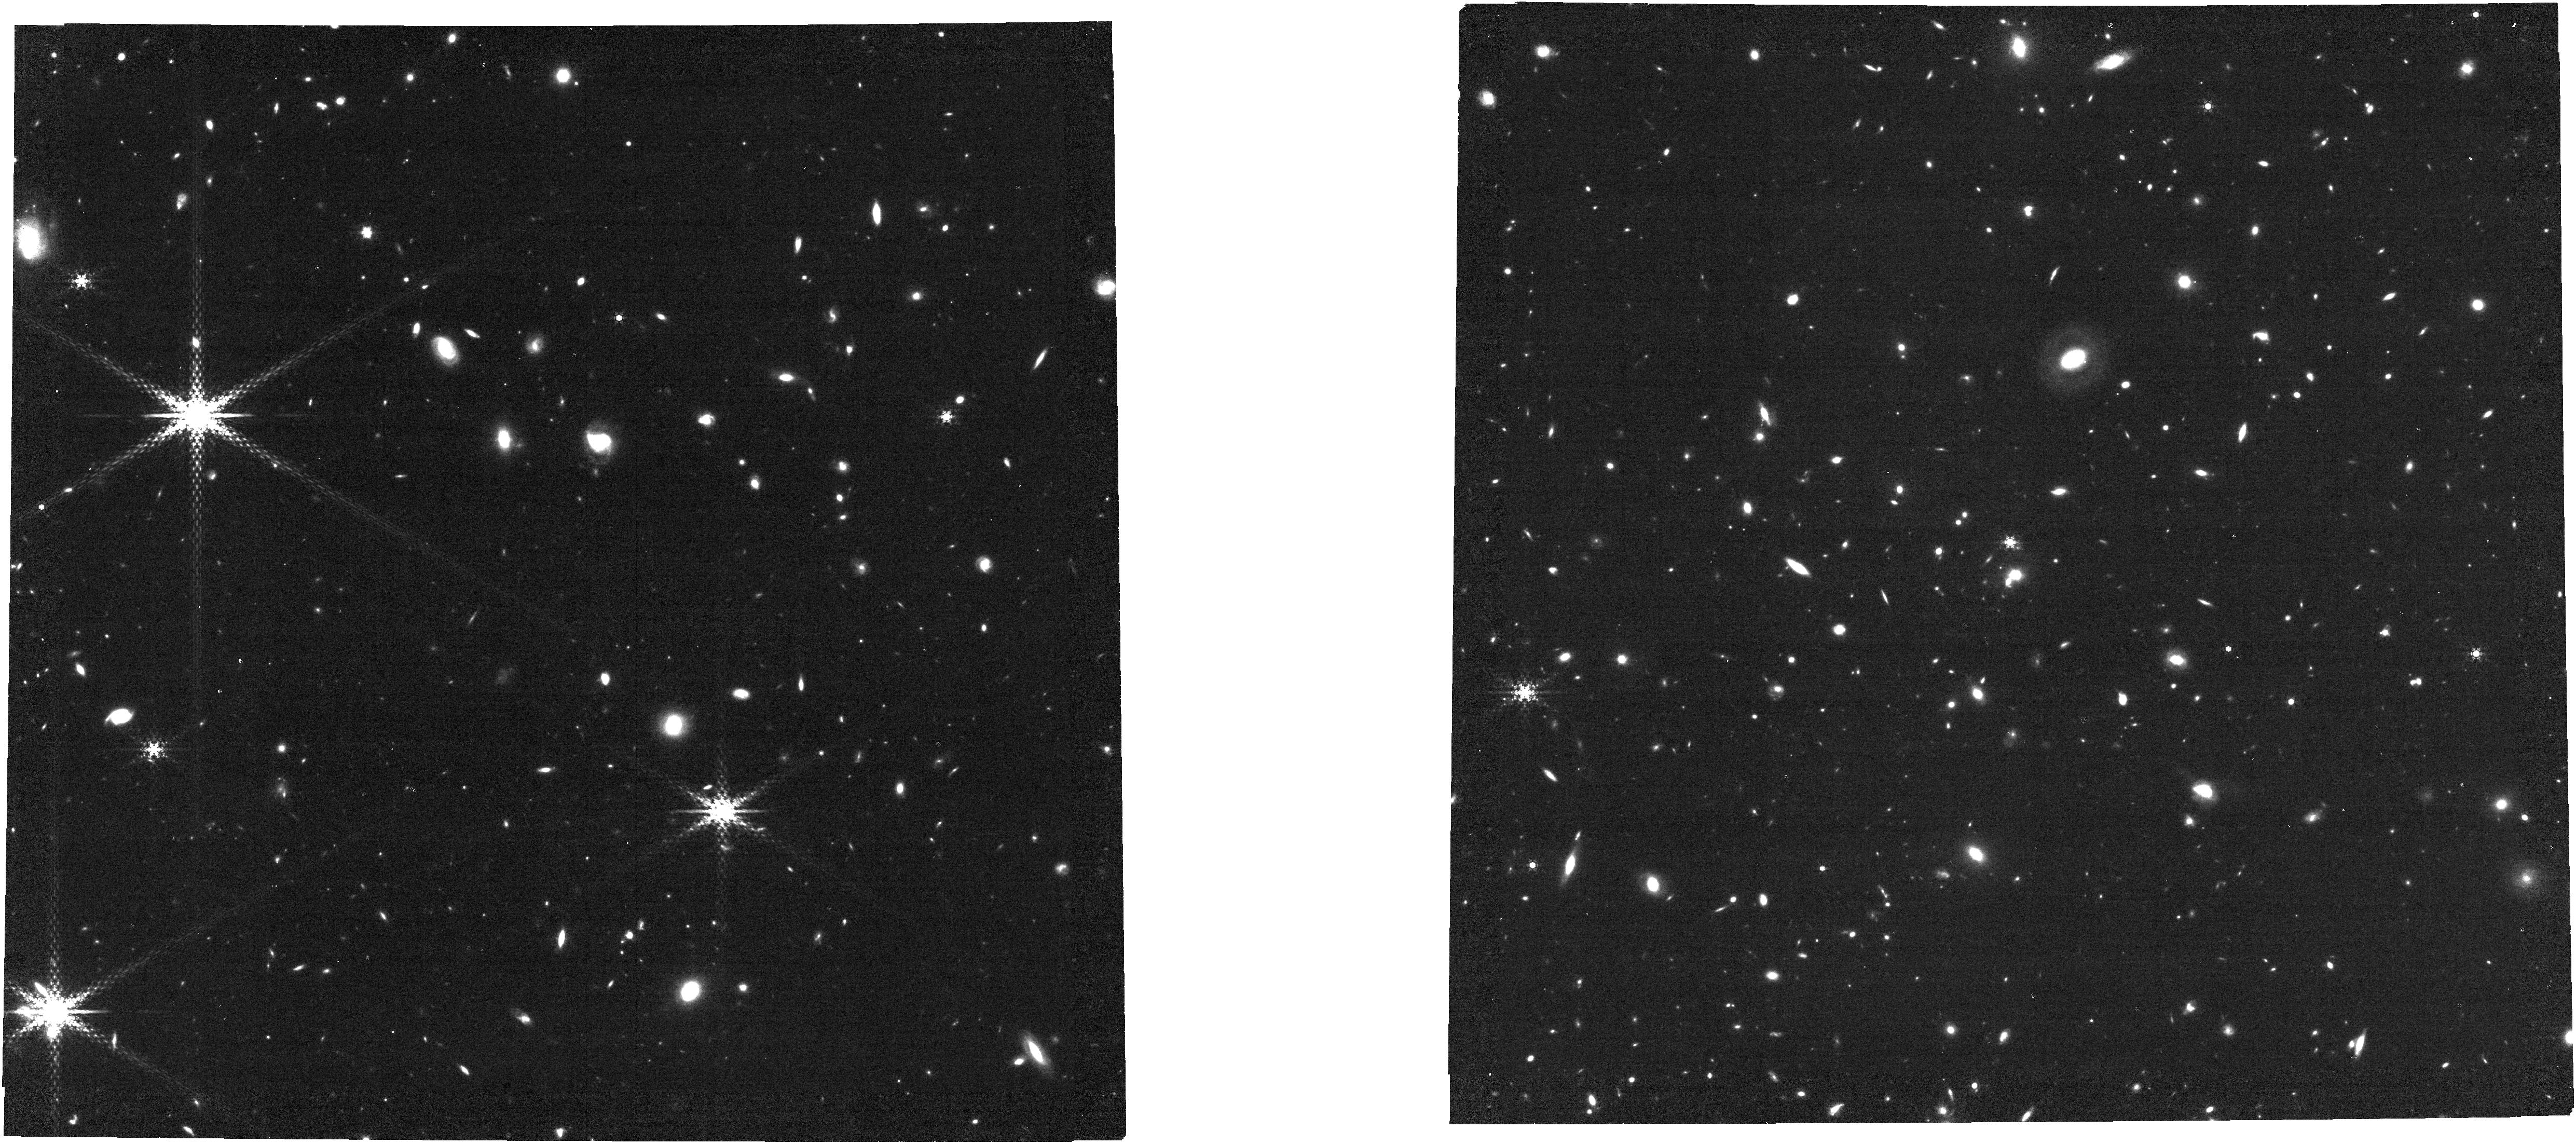
Target: LA-PEQUENA. Instrument: NIRCAM. Filter: F460M. Exposure: 49 min. Observation ID: jw02775-o001_t001_nircam_clear-f460m

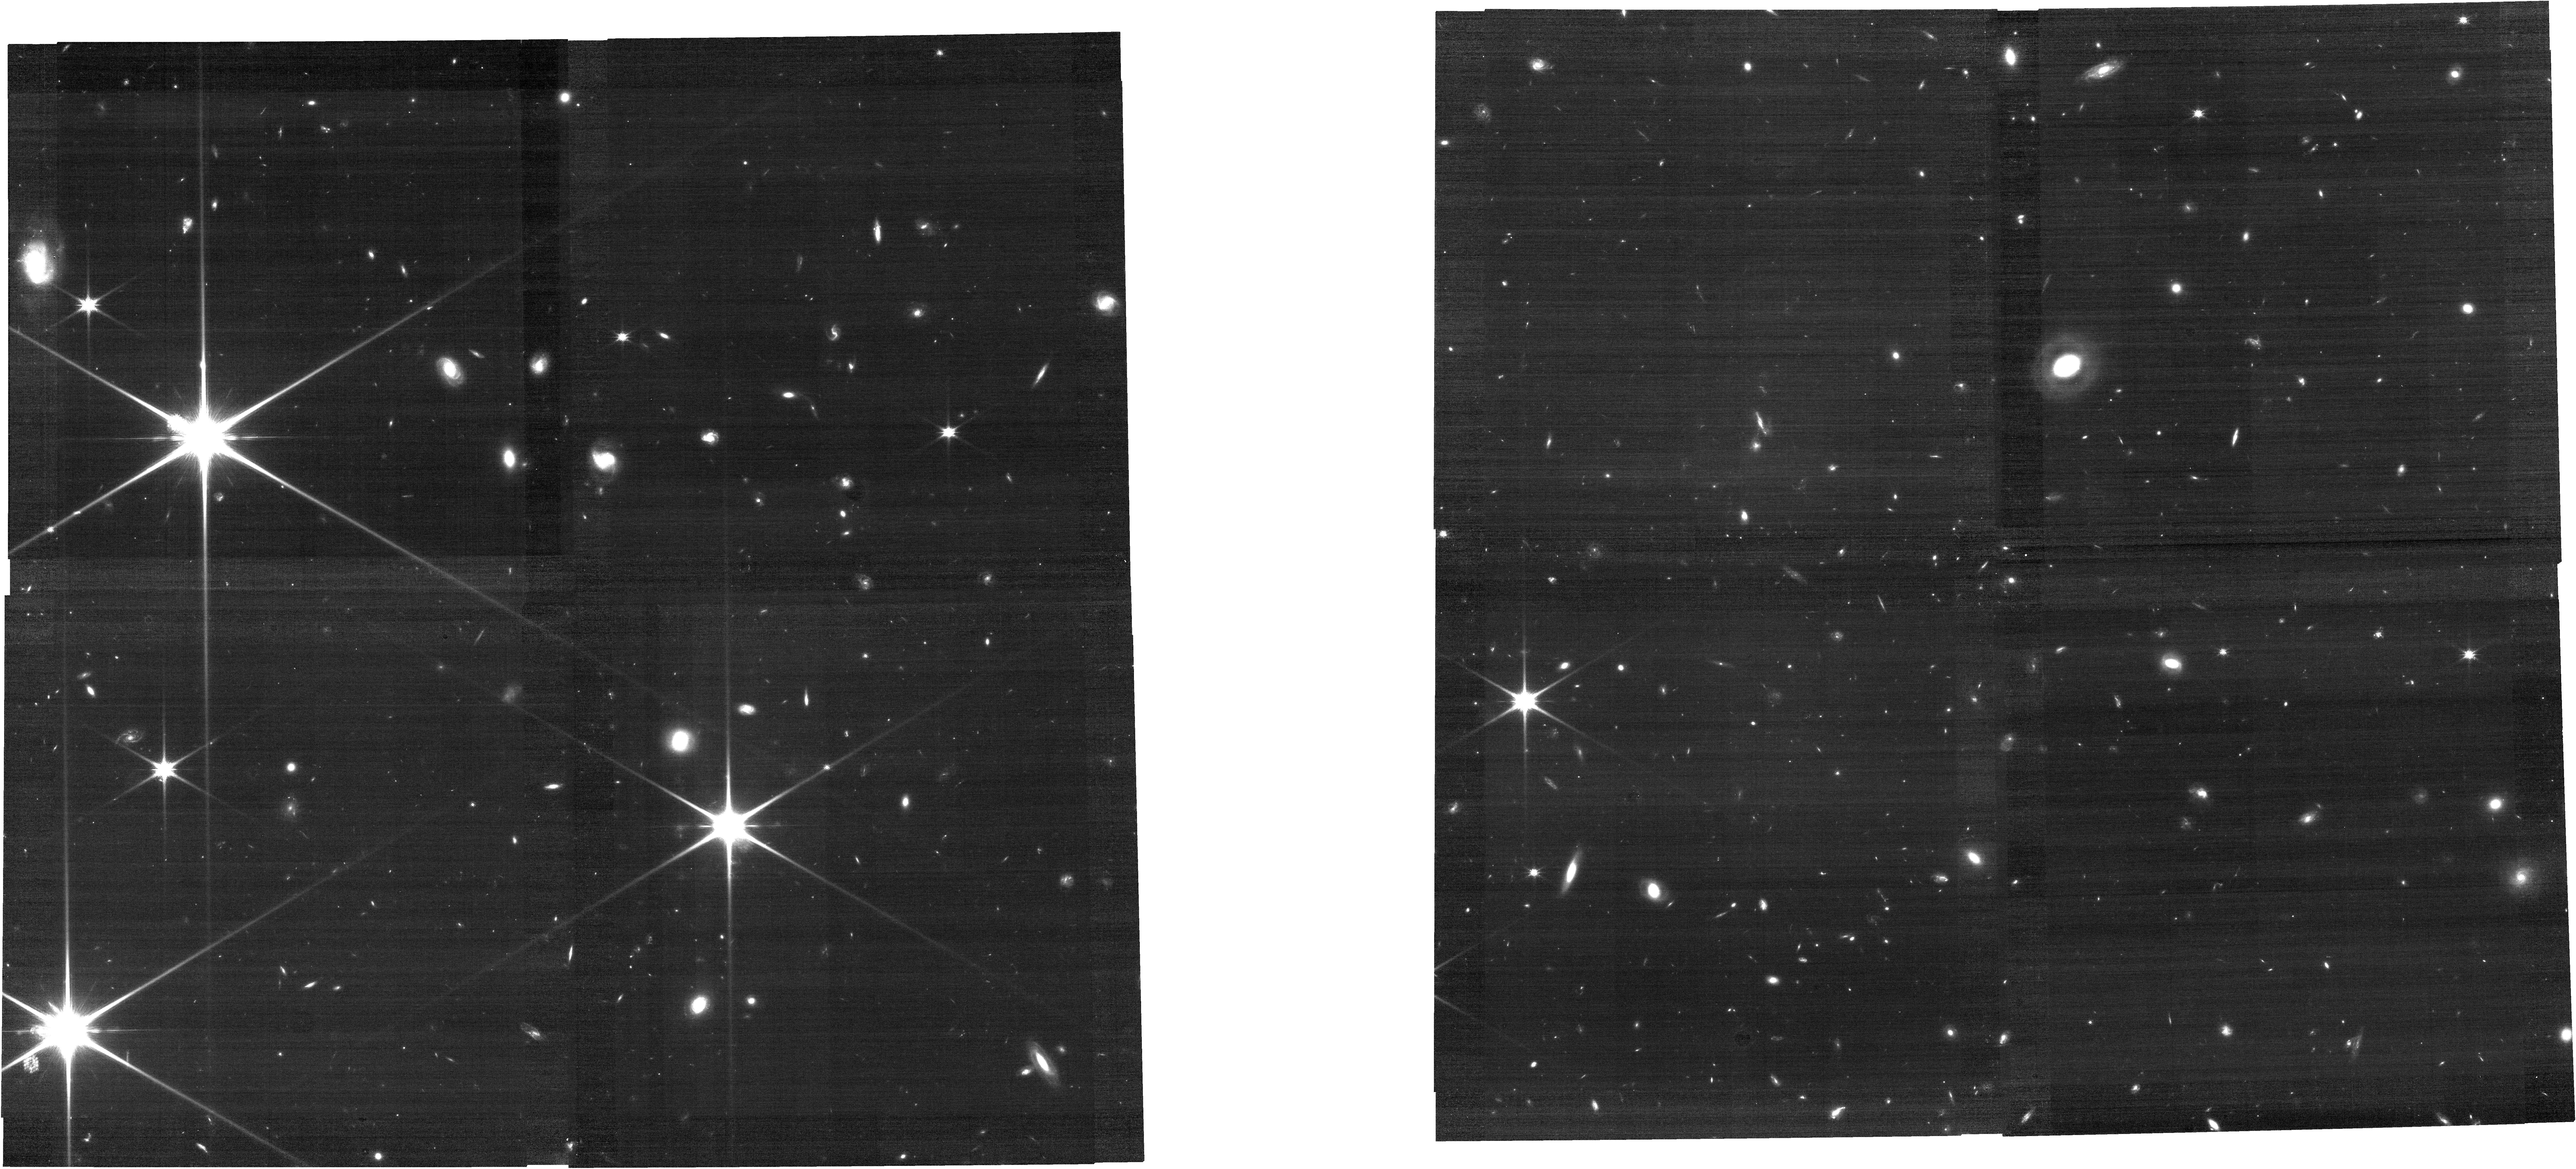
Target: LA-PEQUENA. Instrument: NIRCAM. Filter: F115W. Exposure: 21 min. Observation ID: jw02775-o001_t001_nircam_clear-f115w

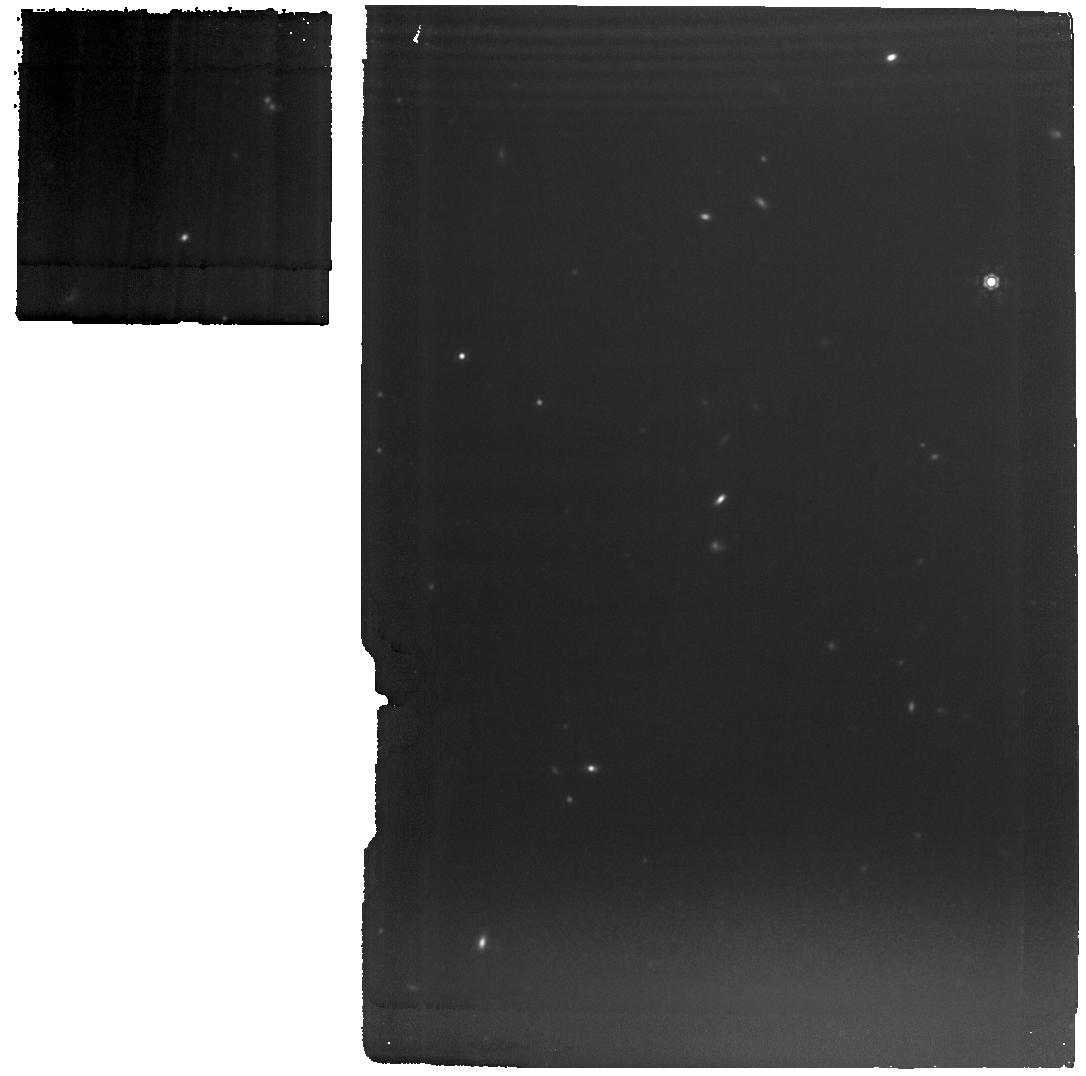
Target: LA-PEQUENA. Instrument: MIRI. Filter: F1280W. Exposure: 1.8 h. Observation ID: jw02775-o001_t001_miri_f1280w

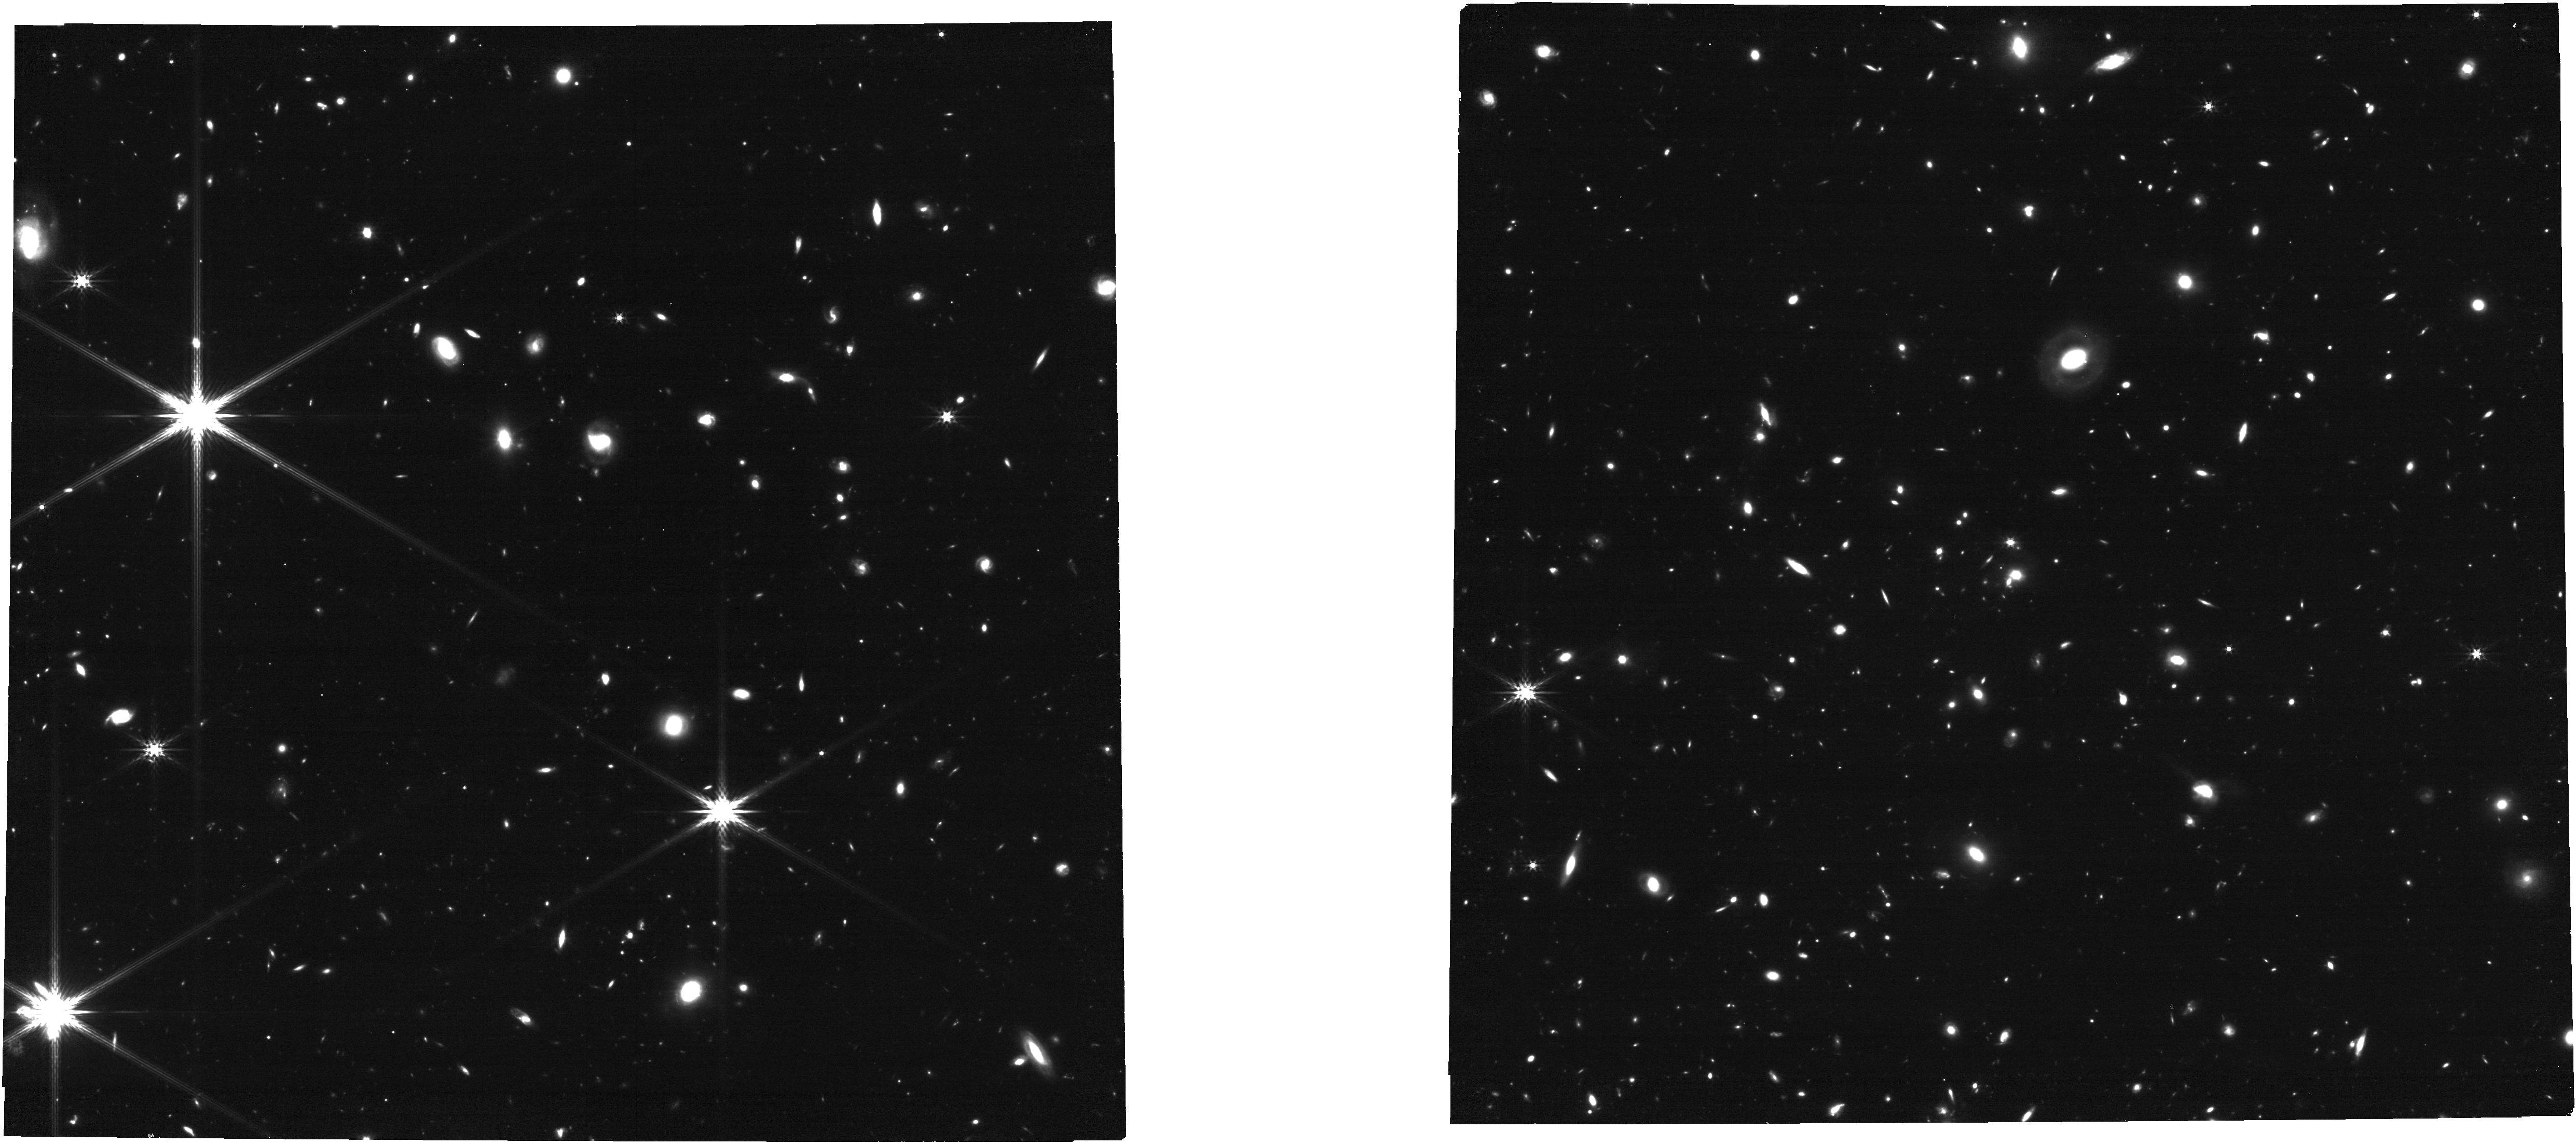
Target: LA-PEQUENA. Instrument: NIRCAM. Filter: F356W. Exposure: 21 min. Observation ID: jw02775-o001_t001_nircam_clear-f356w

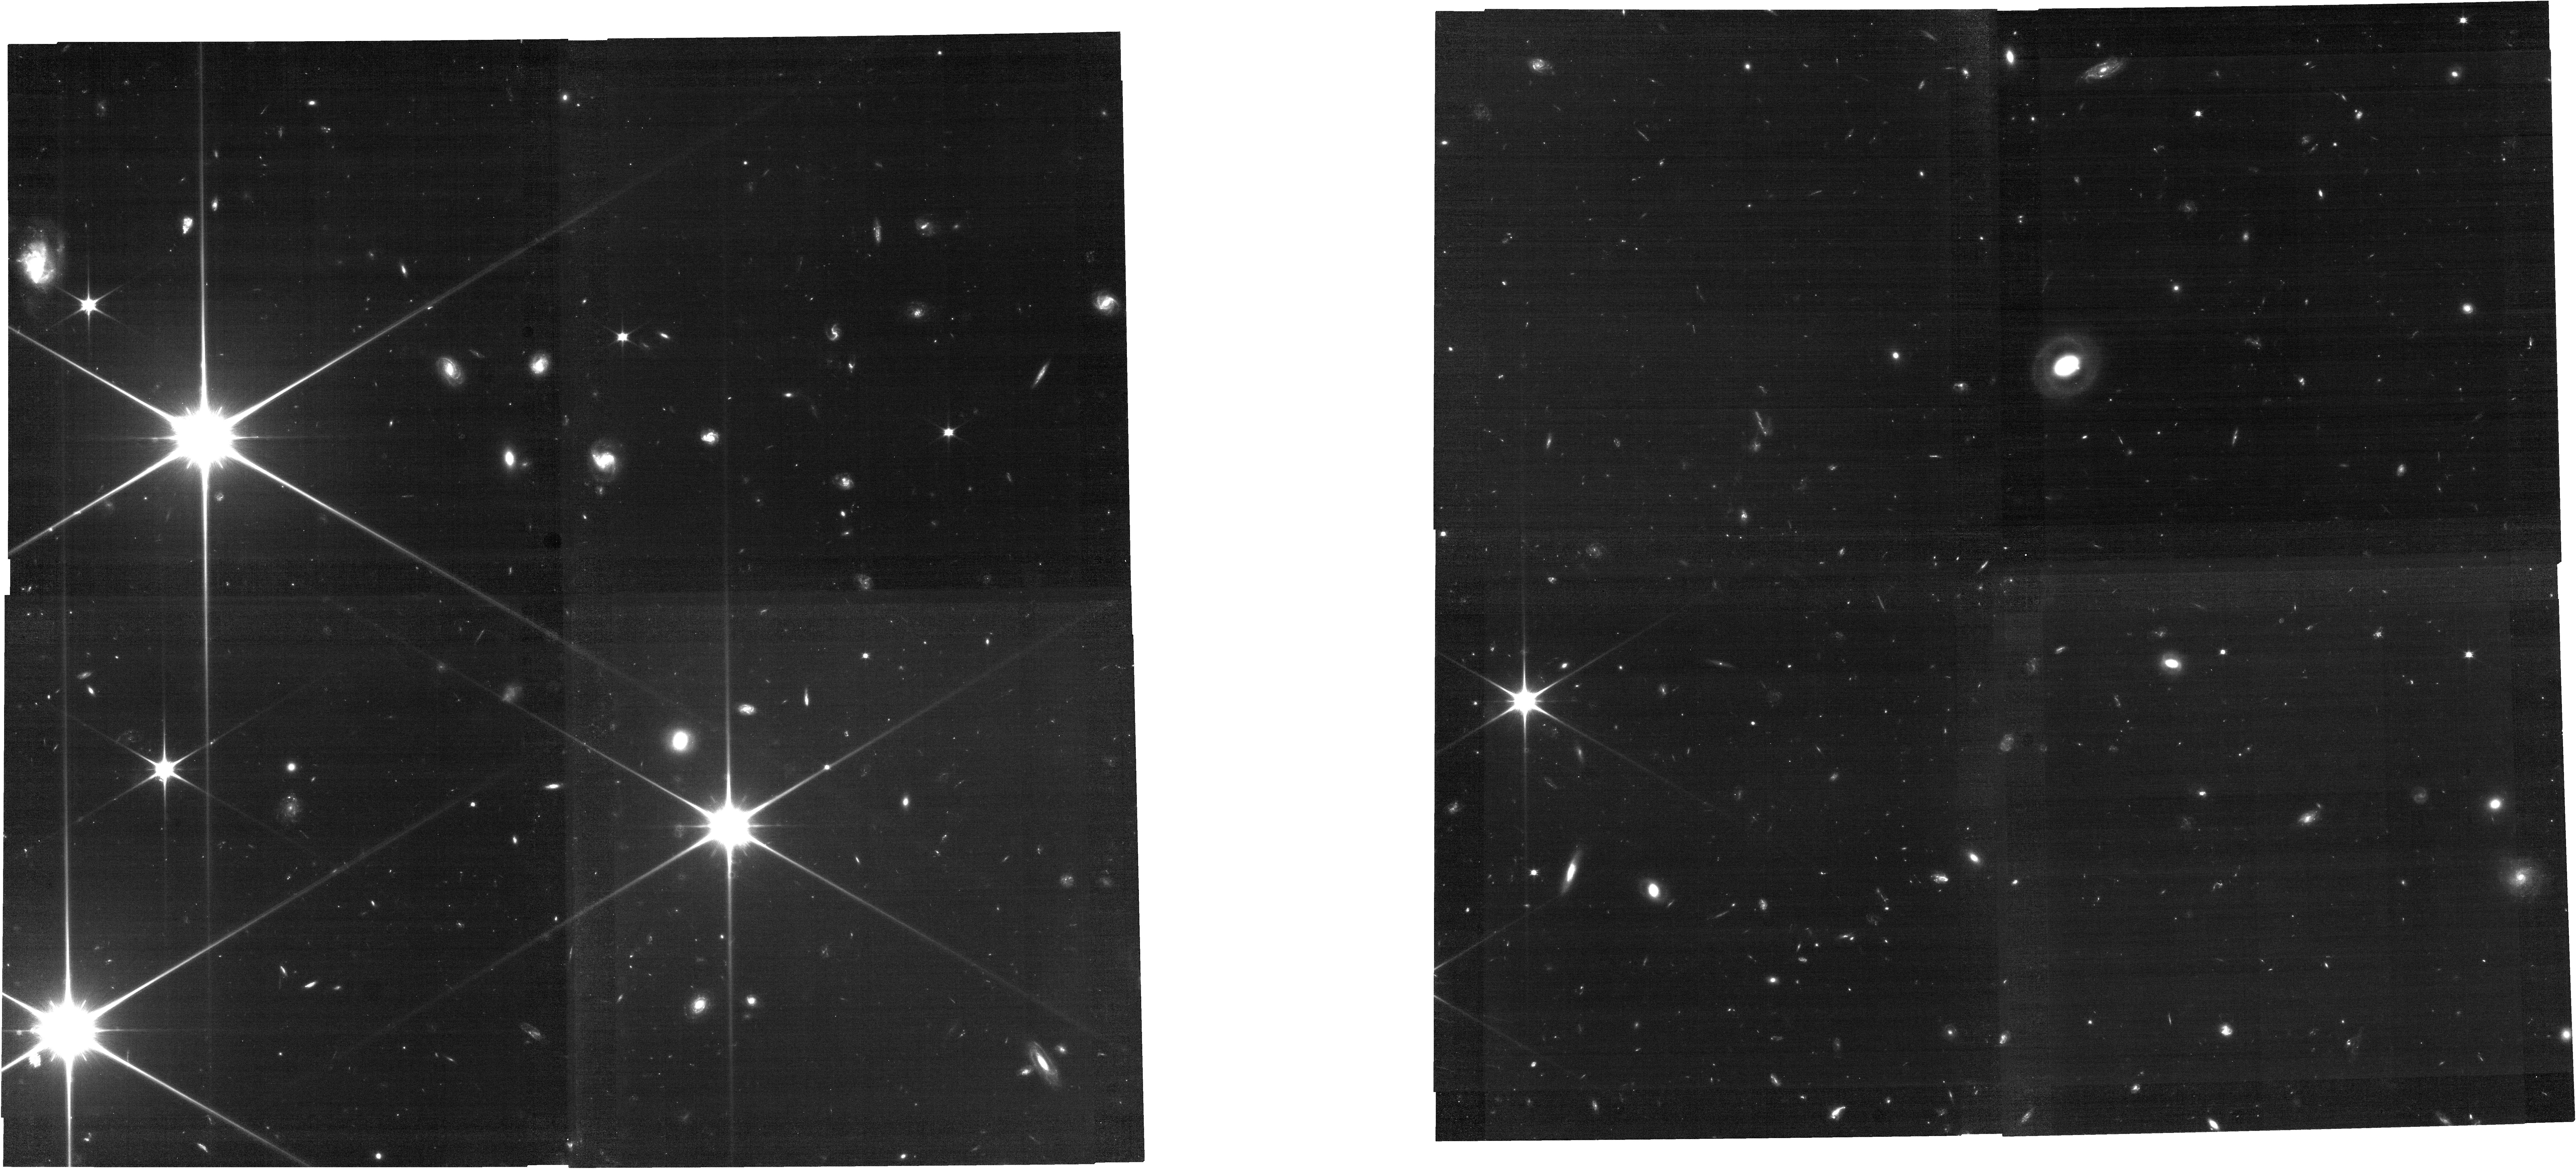
Target: LA-PEQUENA. Instrument: NIRCAM. Filter: F070W. Exposure: 1.5 h. Observation ID: jw02775-o001_t001_nircam_clear-f070w

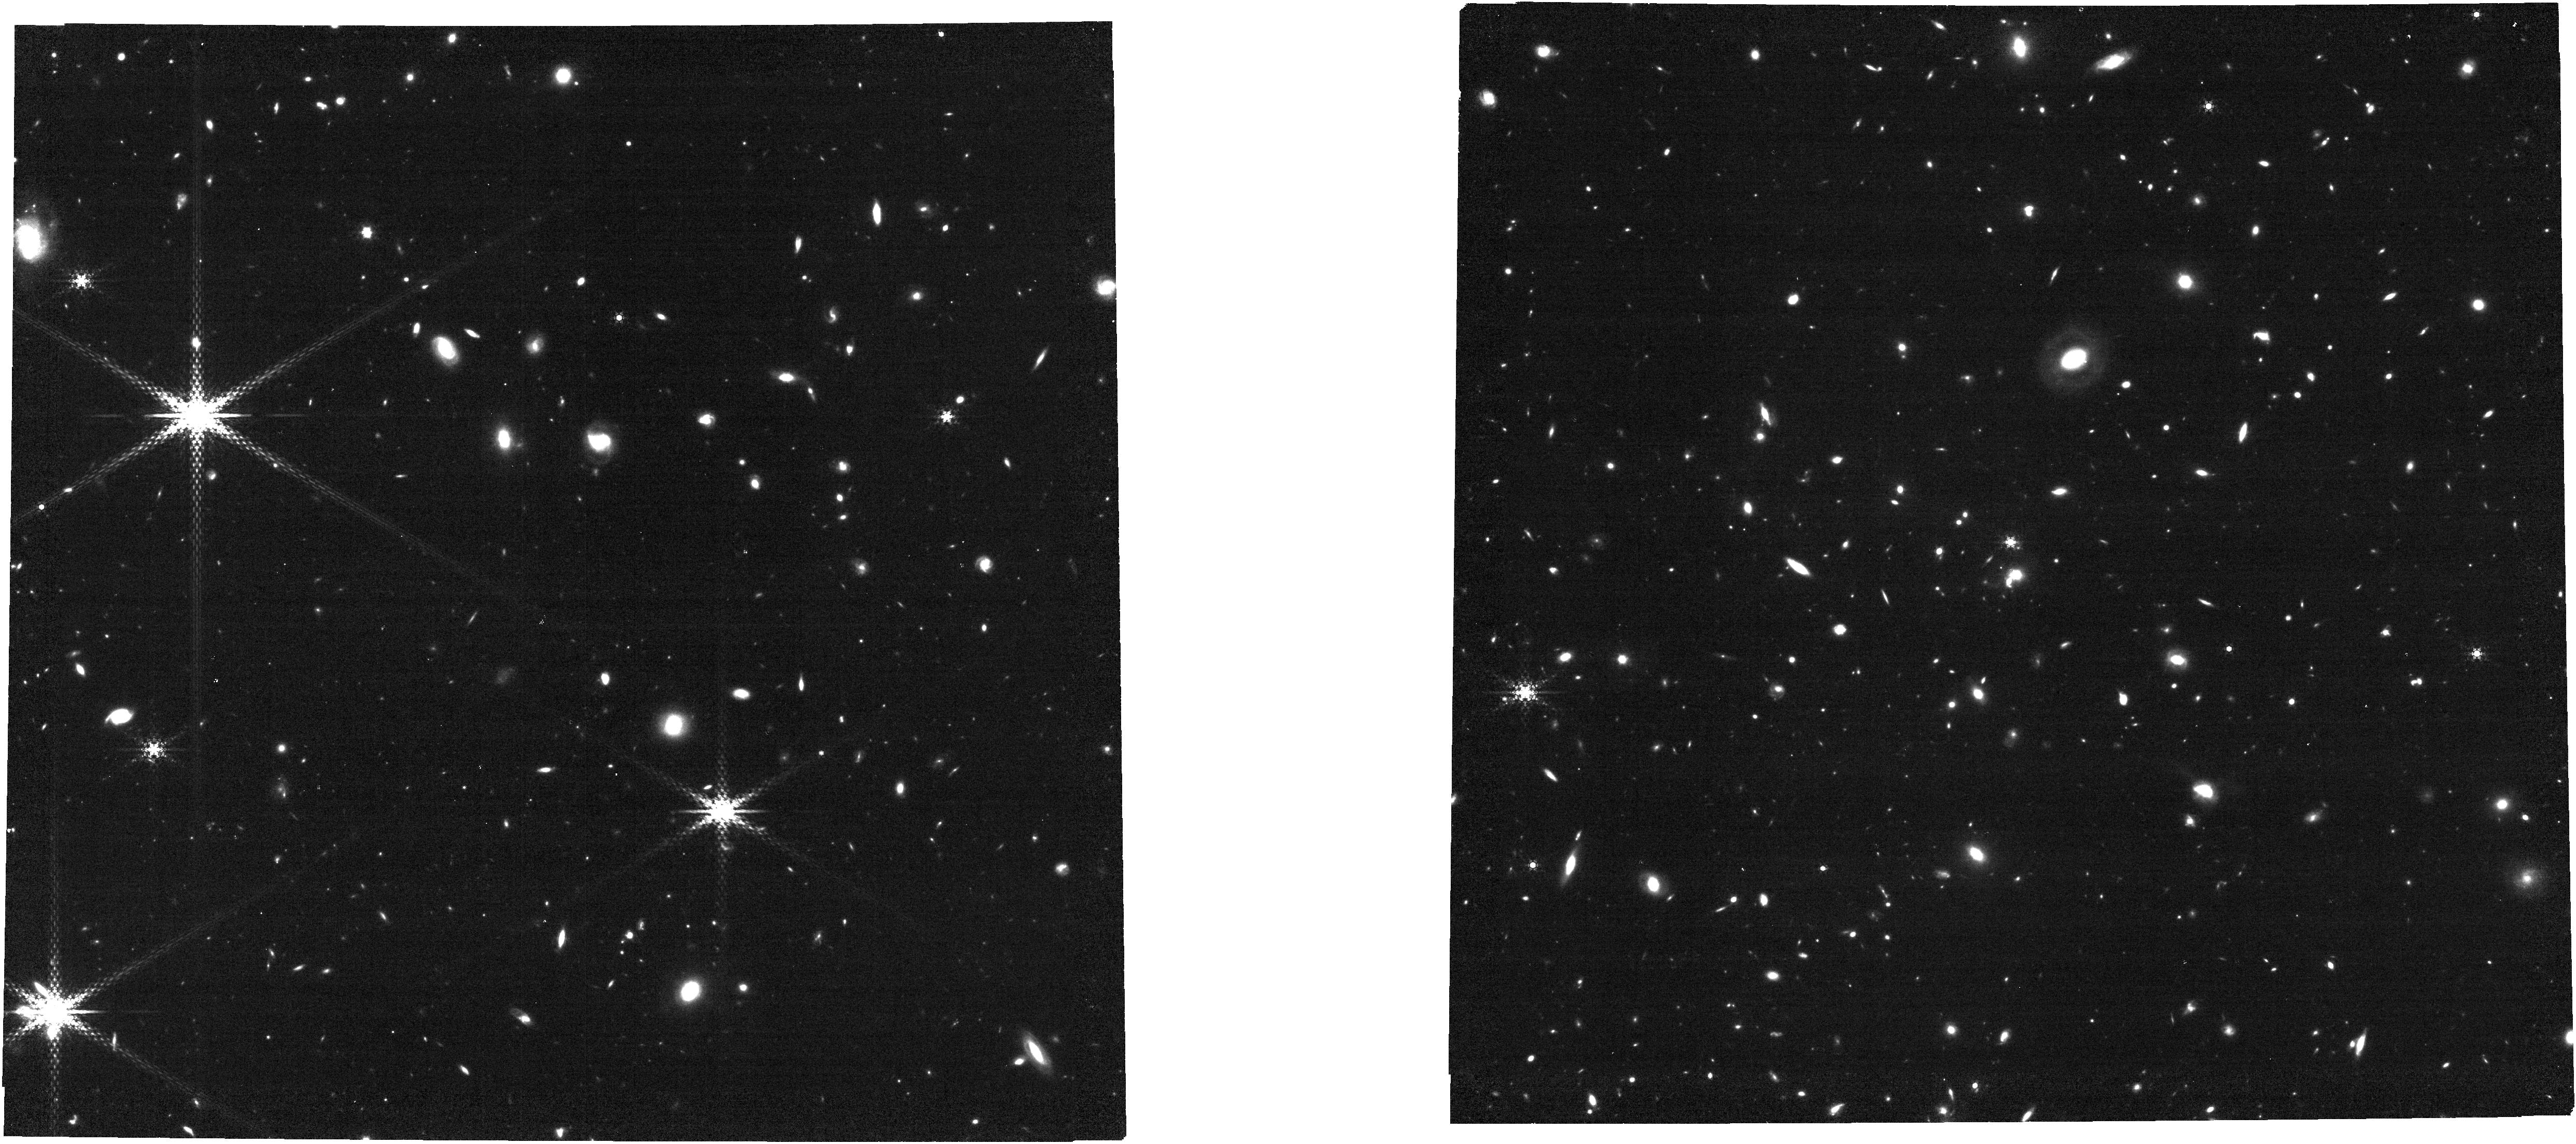
Target: LA-PEQUENA. Instrument: NIRCAM. Filter: F430M. Exposure: 42 min. Observation ID: jw02775-o001_t001_nircam_clear-f430m

A Census of Star Formation and Early Quenching in a High-z Galaxy Cluster (PI: Alberts, Stacey)

We propose to obtain (resolved) Pa-alpha emission as color excess over the continuum in a galaxy cluster at z=1.3188 using NIRCam medium band imaging. This cluster is observed during the epoch in which clusters undergo a transition to widespread, rapid quenching. Pa-alpha in F430M (plus F356W and F460M for continuum) will secure cluster memberships and extinction-robust SFRs, mapped on sub-kpc scales, down to SFR~3Msun/yr and log M*/Msun~9. This will be the first census of SFGs in a cluster during this transition epoch and crucially it will probe to lower stellar masses where environmental effects are less ambiguous due to the long timescales for secular quenching in log M*/Msun<10 galaxies. In well detected cluster members, the resolved SFR can further be used to obtain evidence of outside-in or inside-out quenching. Simultaneous short wavelength imaging in F070W and F115W will bracket the 4000A break in quiescent cluster members to log M*/Msun~9.7. This accounting of cluster members and their star formation combined with NIRCam-measured morphologies and merger rates and AGN from existing data will provide a holistic view of ongoing activity and early quenching in the core and infall regions of a massive cluster, with the parameter space to identify the mechanisms driving early quenching.